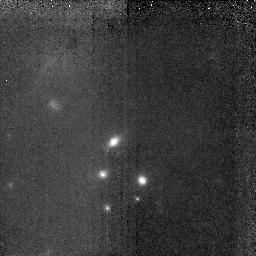
Target: LBDS53W091. Instrument: NICMOS/NIC2. Filter: F160W. Exposure: 2.8 h. Observation ID: n4v5010x0

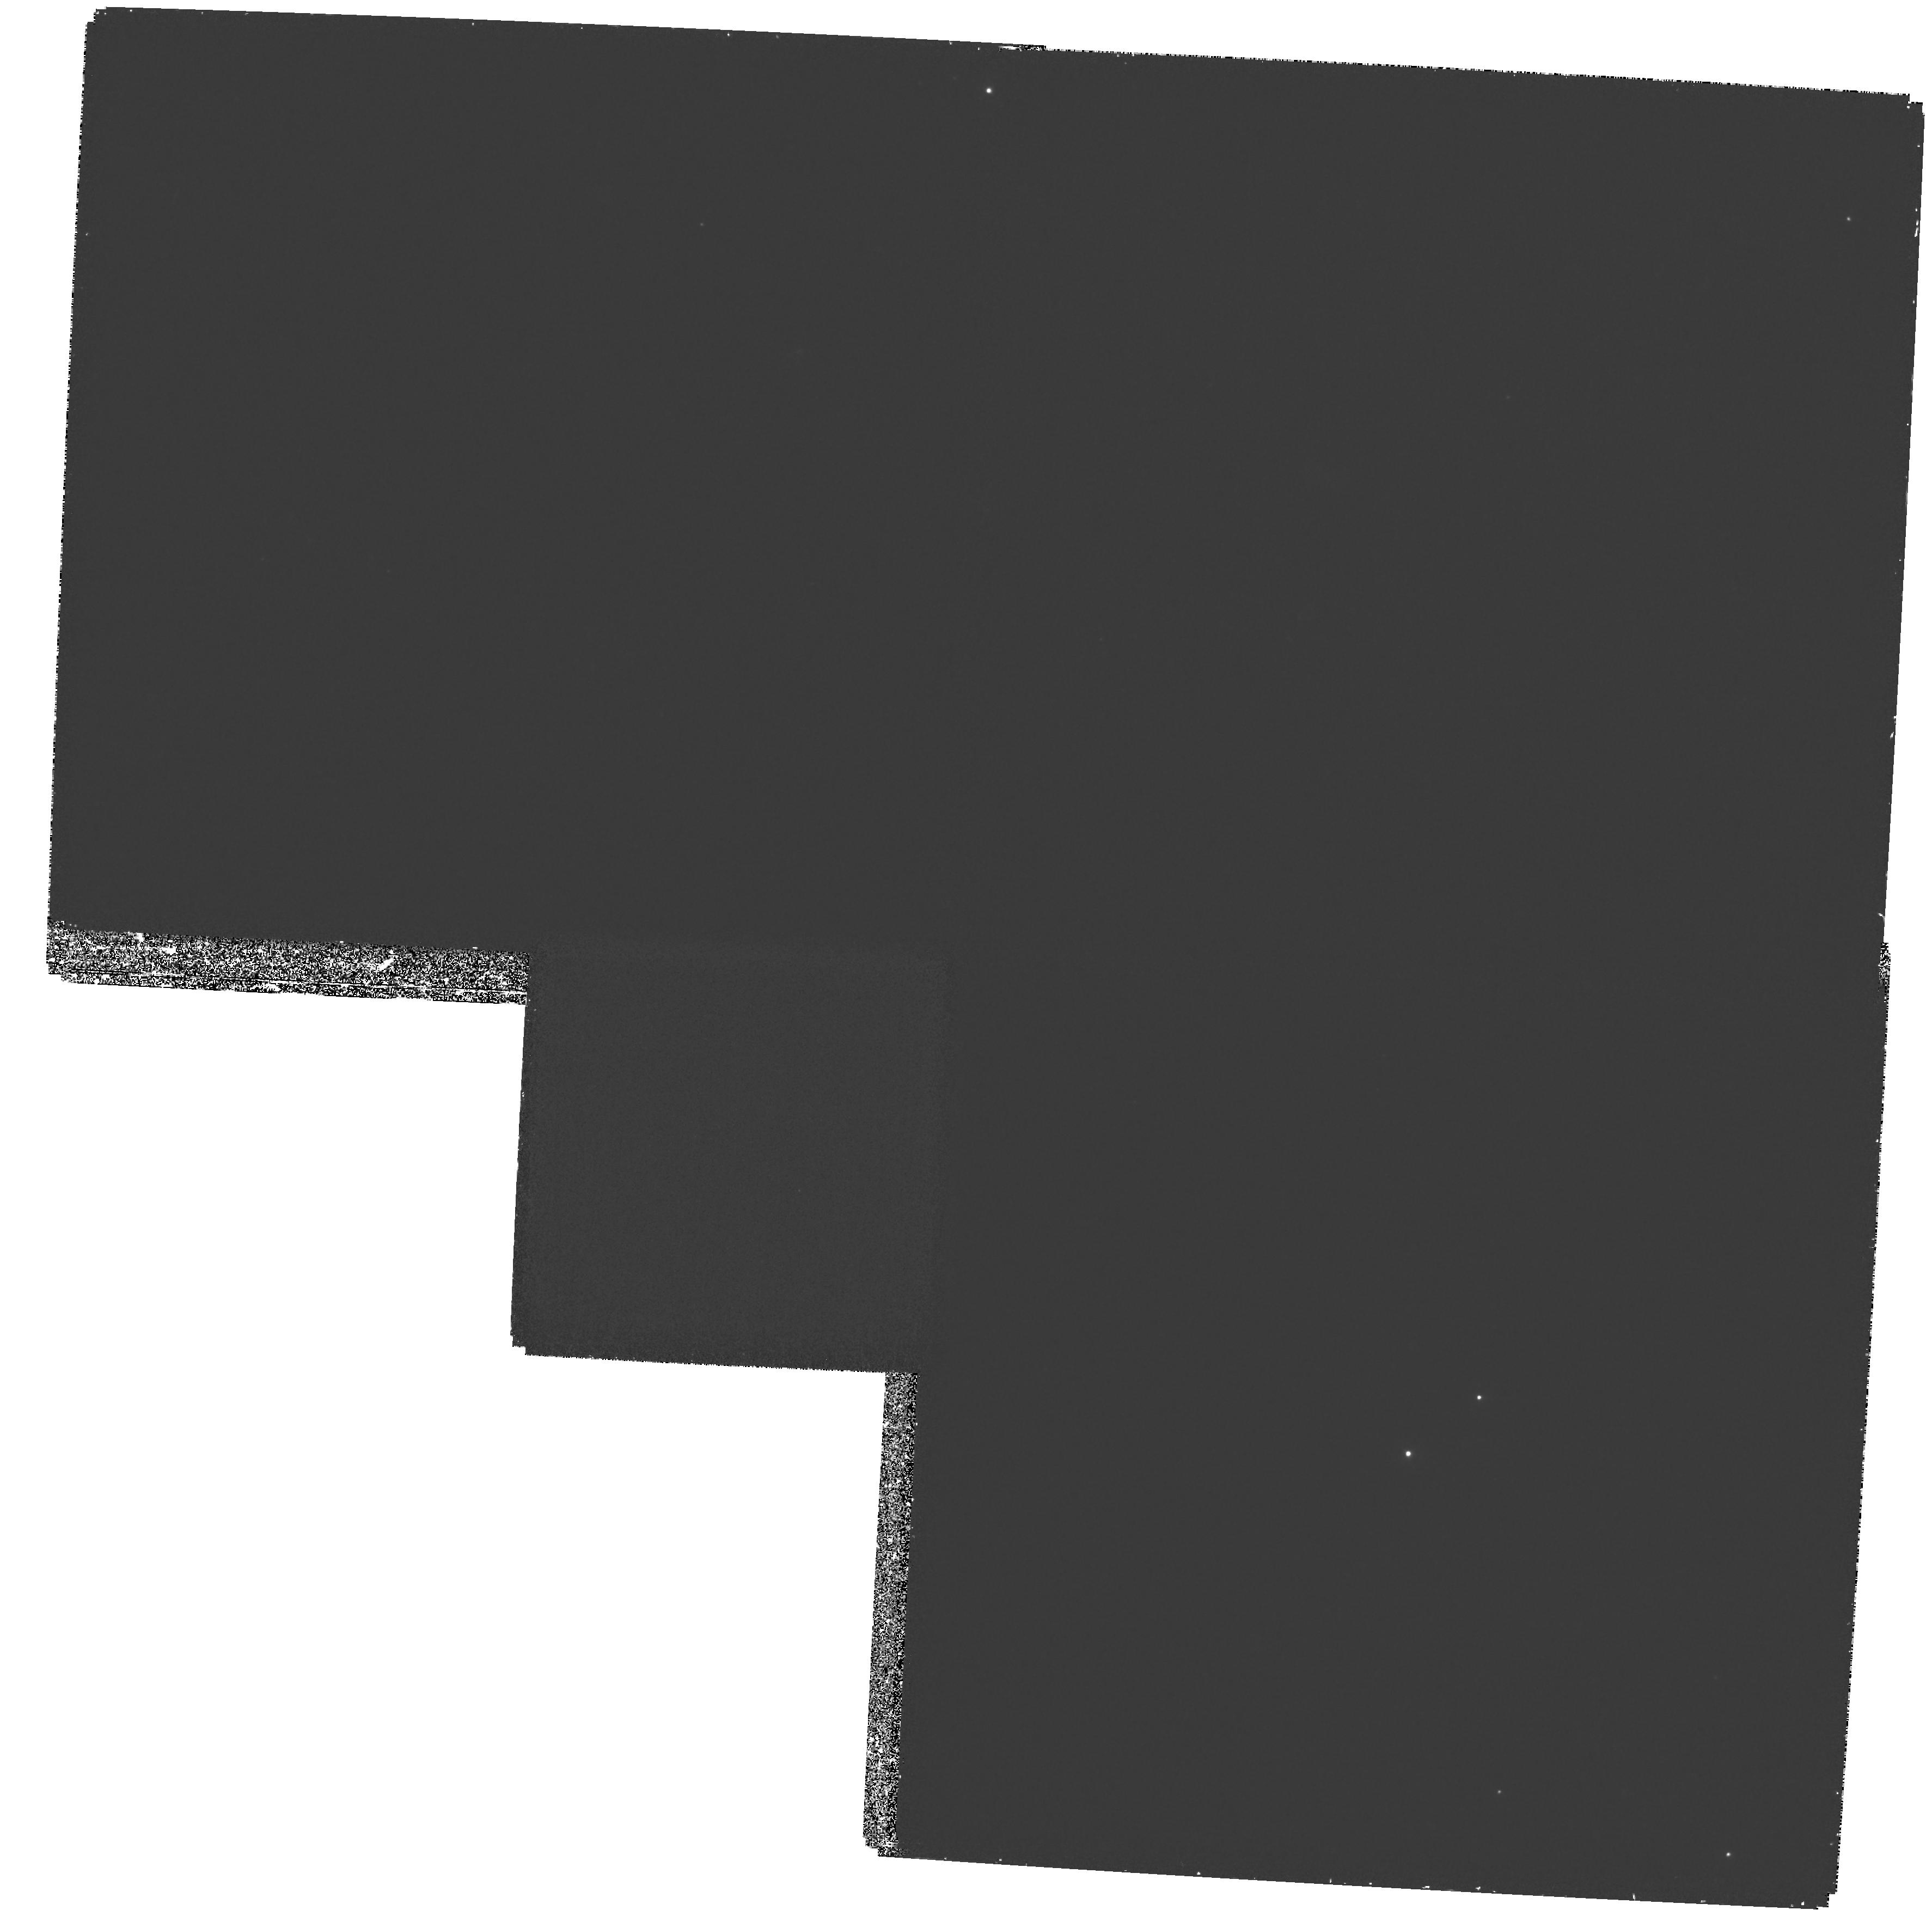
Target: LBDS53W091.WFPC2. Instrument: WFPC2/PC. Filter: F300W. Exposure: 3.3 h. Observation ID: hst_7174_02_wfpc2_pc_f300w_u4v502

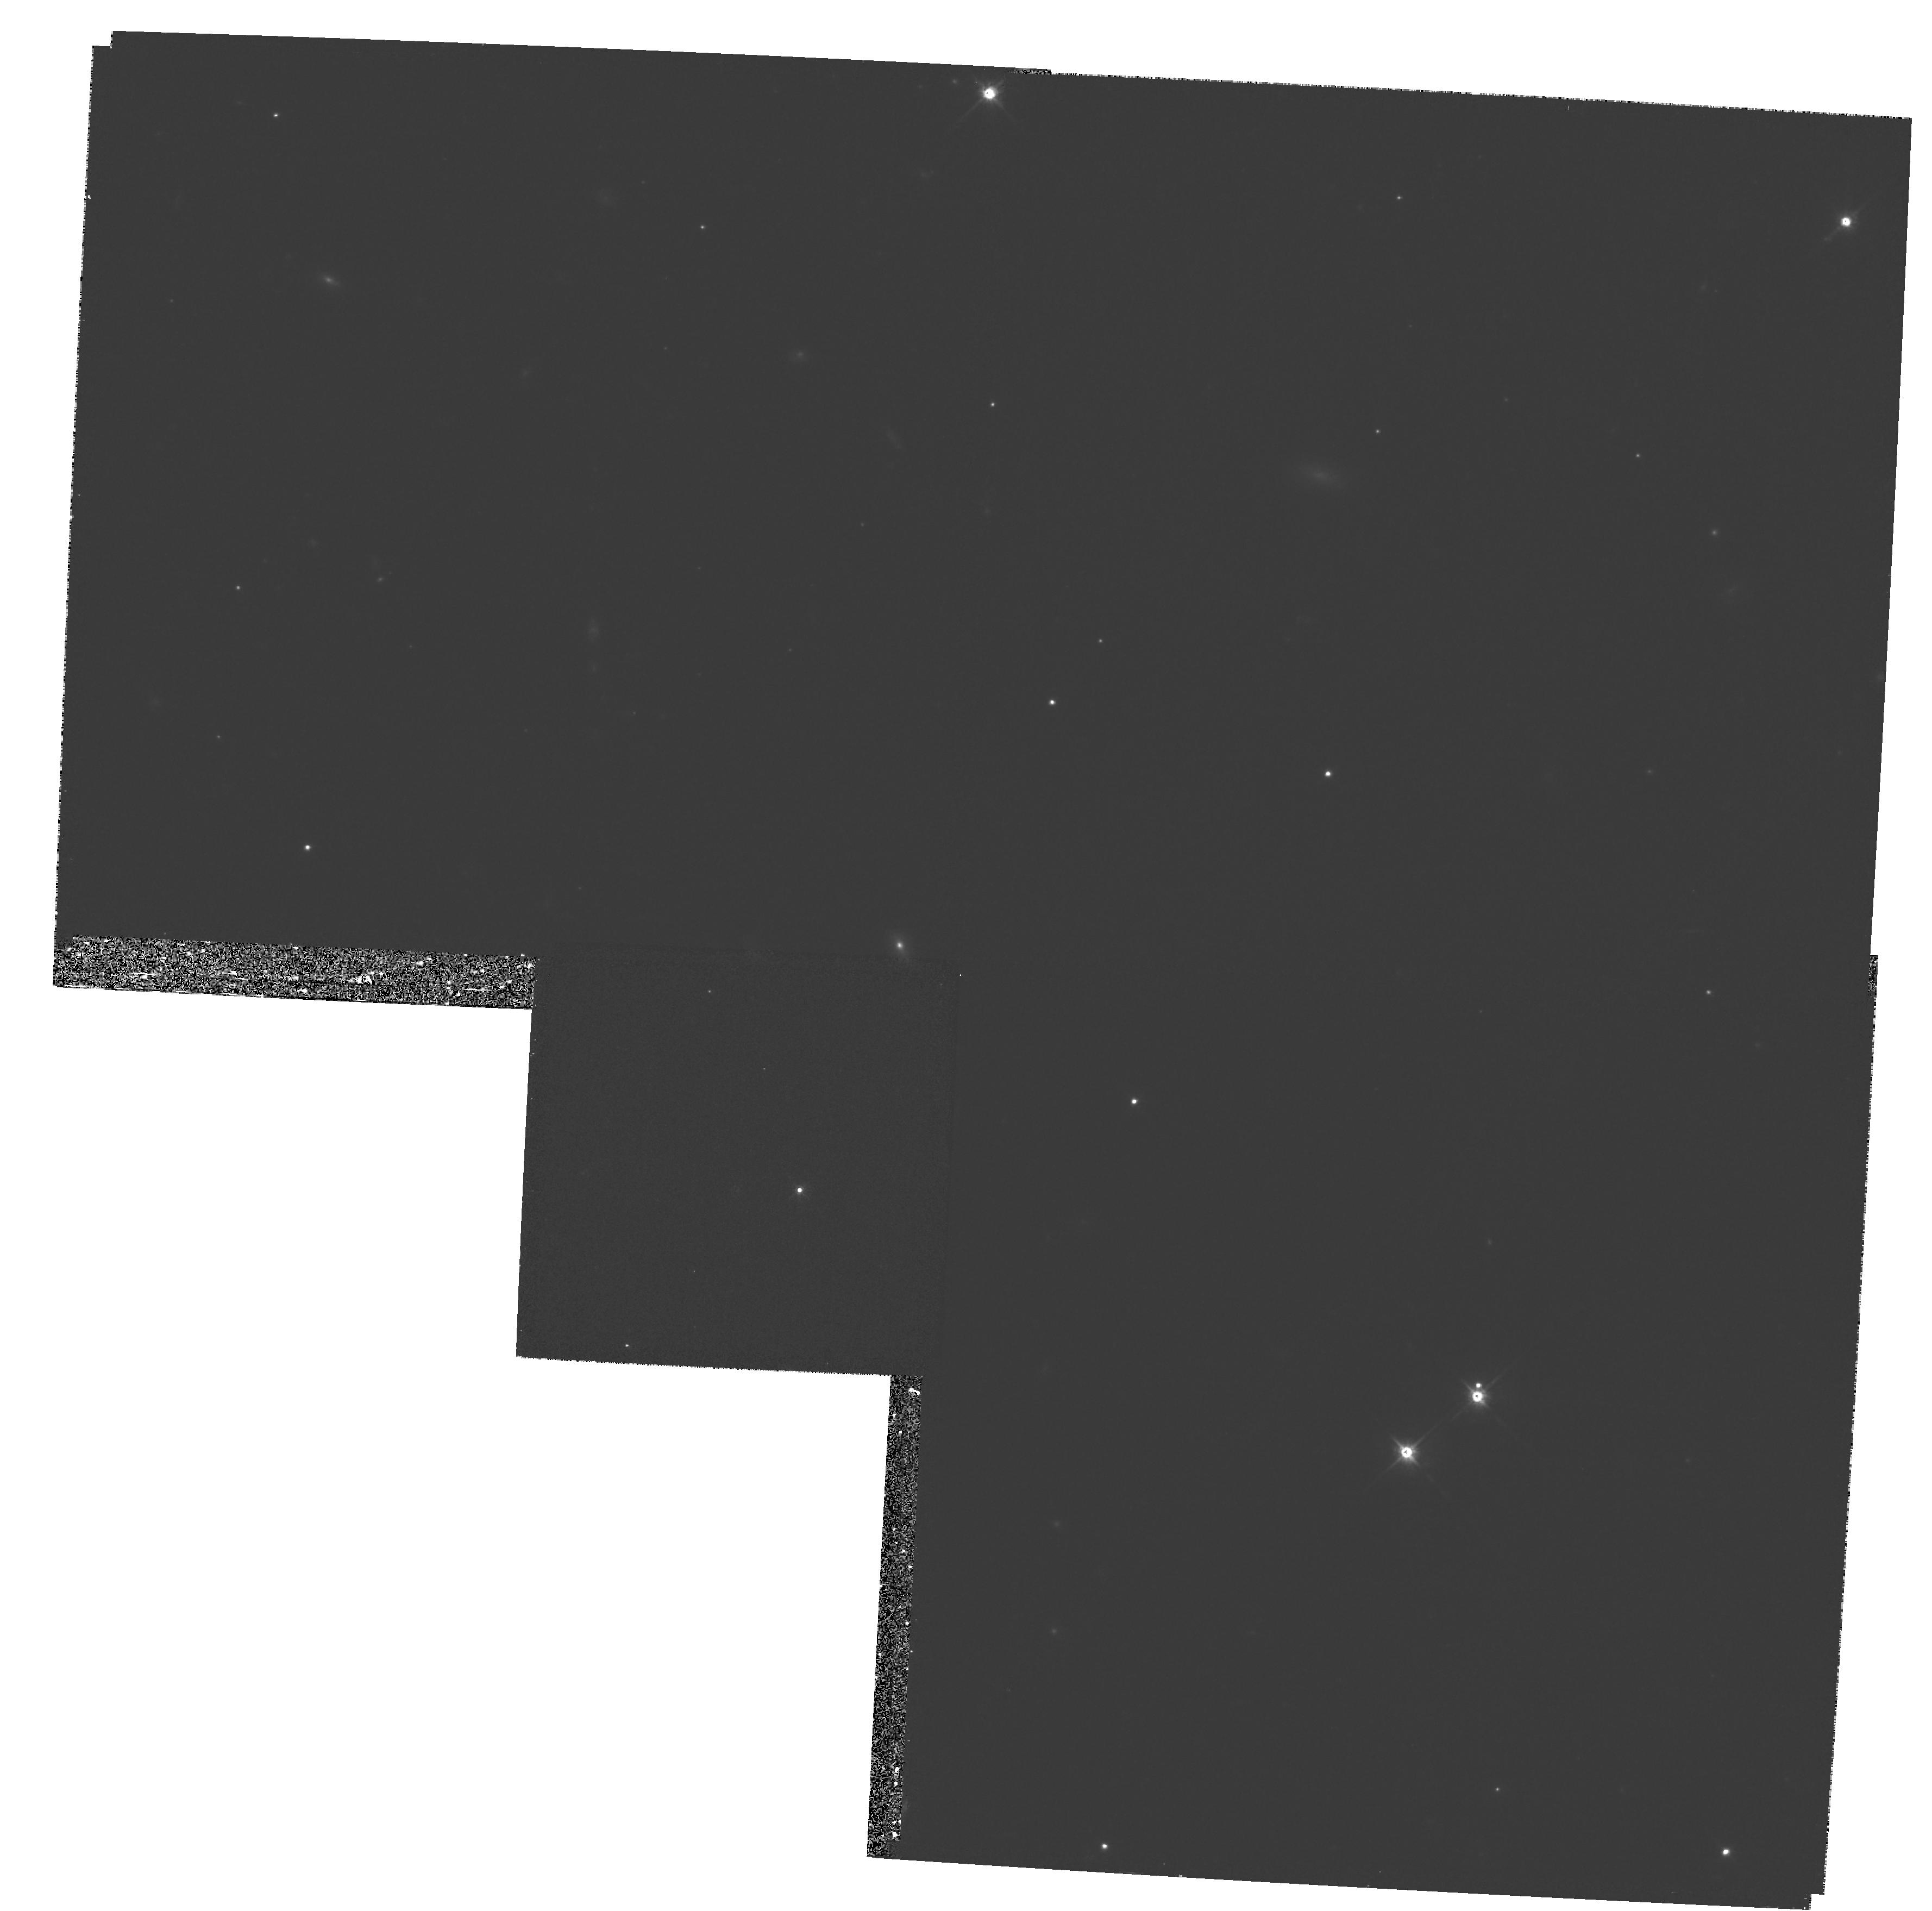
Target: LBDS53W091.WFPC2. Instrument: WFPC2/PC. Filter: F814W. Exposure: 27 min. Observation ID: hst_7174_01_wfpc2_pc_f814w_u4v501

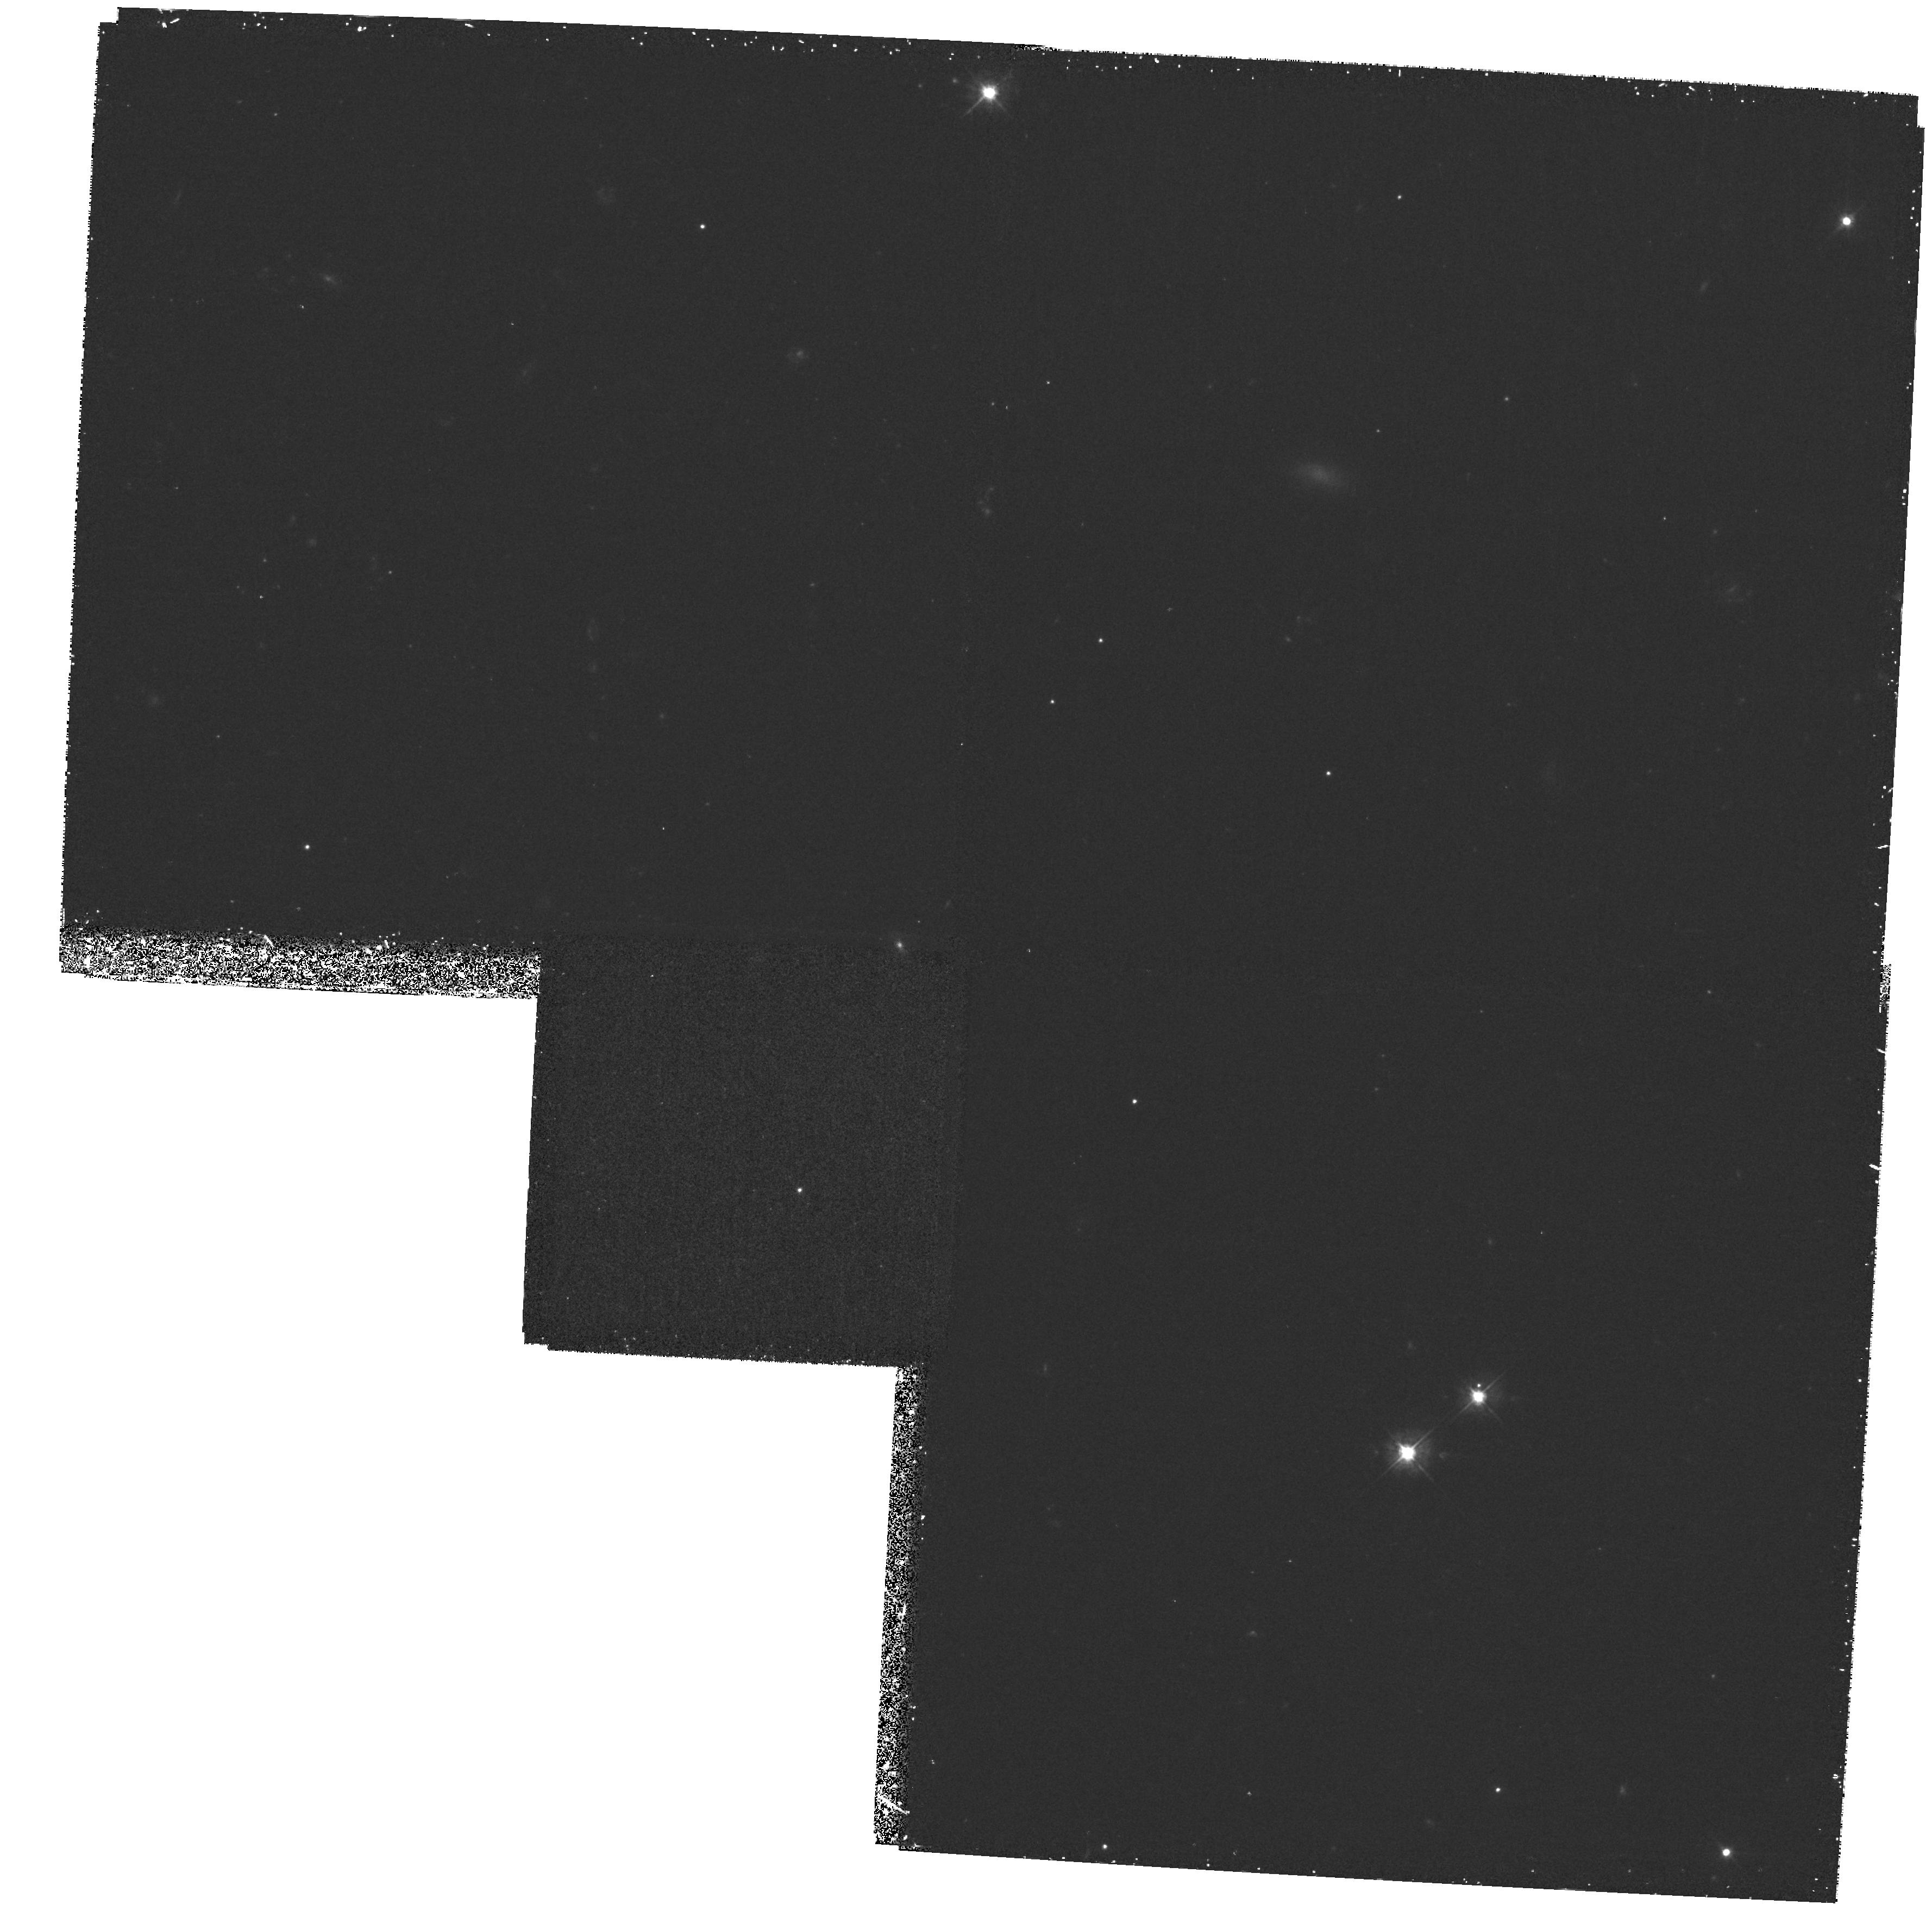
Target: LBDS53W091.WFPC2. Instrument: WFPC2/PC. Filter: F450W. Exposure: 1.1 h. Observation ID: hst_7174_01_wfpc2_pc_f450w_u4v501

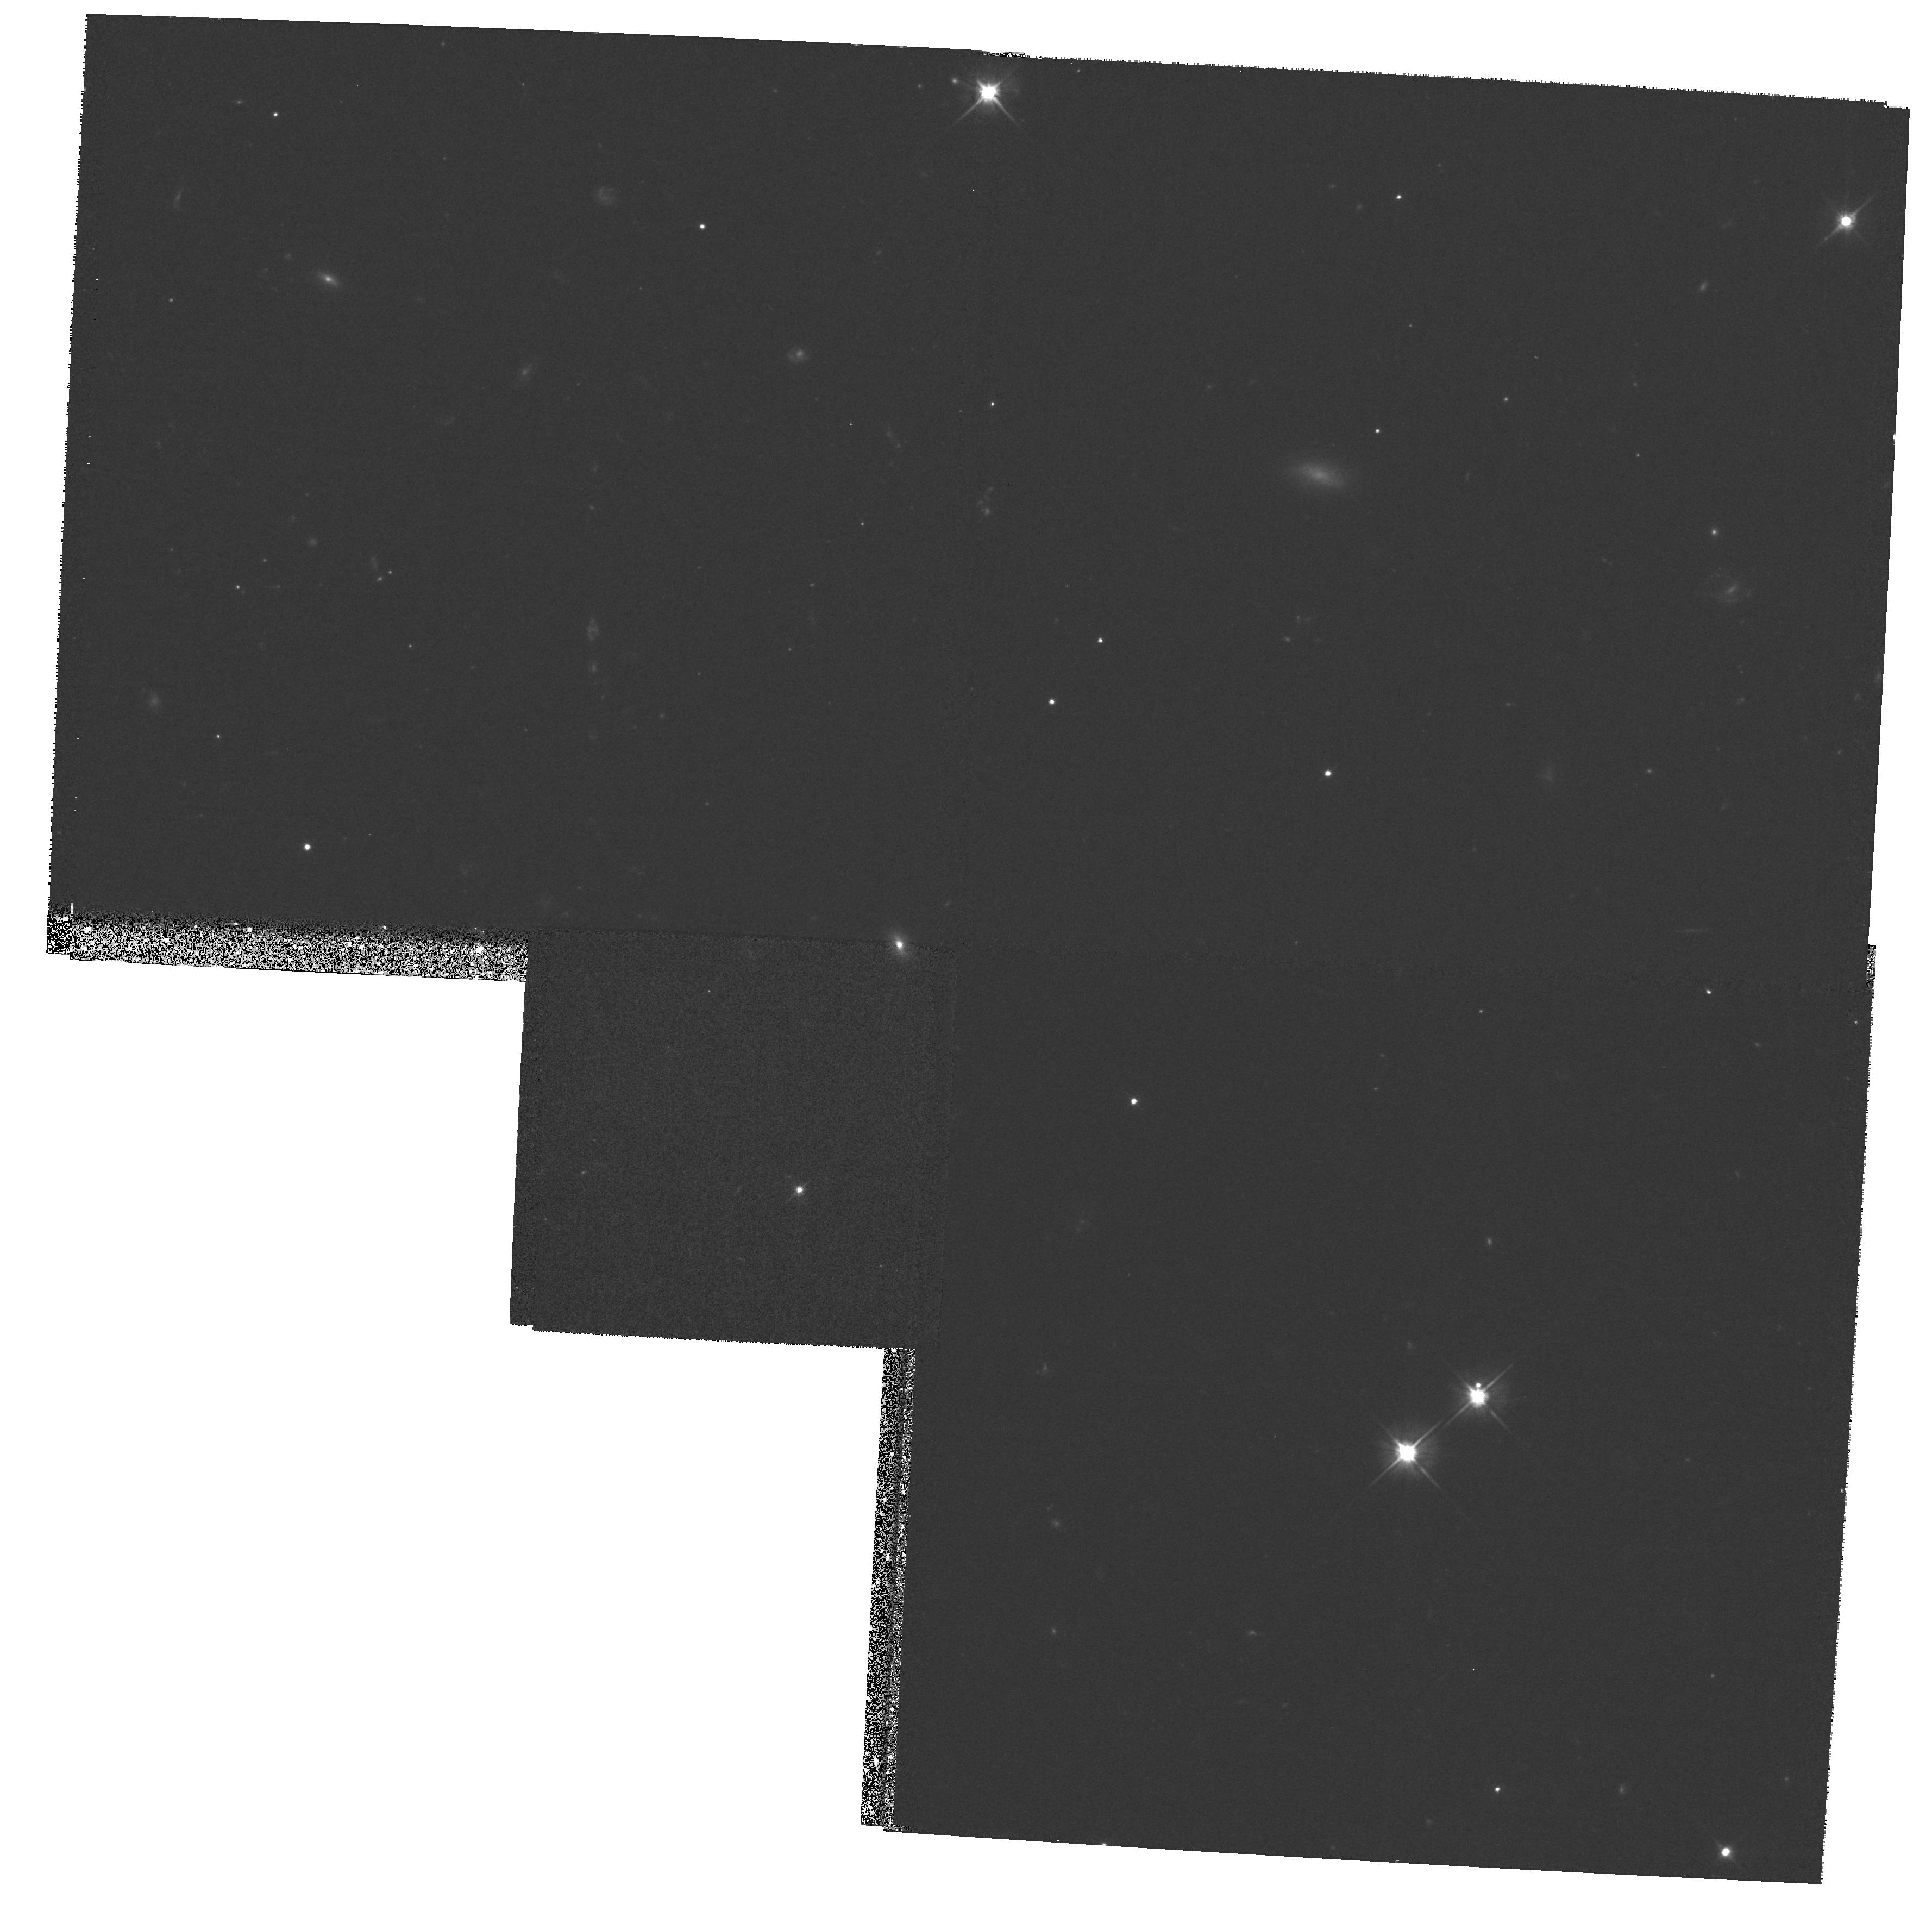
Target: LBDS53W091.WFPC2. Instrument: WFPC2/PC. Filter: F606W. Exposure: 27 min. Observation ID: hst_7174_01_wfpc2_pc_f606w_u4v501

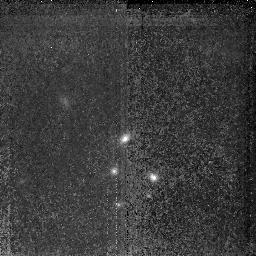
Target: LBDS53W091. Instrument: NICMOS/NIC2. Filter: F160W. Exposure: 4.2 h. Observation ID: n4v5021d0

LBDS 53W091: A CLUSTER OF OLD, RED GALAXIES (PI: Spinrad, Hyron)

This distant cluster or group of red E (z=1.55) are representative of the oldest stellar systems we can glimpse at their "middle age"; we are interested in their morphologies. One prospect with NICMOS observations is to simultaneously measure the passive evolutionary brightening and the cosmological Tolman (1+z)^-4 surface brightness changes compared to relatively nearby E clusters. In addition to the NICMOS IDT members, the collaborators on this investigation are Arjun Dey (KPNO), Andrew Bunker, Daniel Stern (UC Berkeley), James Dunlop, John Peacock, Raul Jimenez (Edinburgh), Mark Dickinson (STScI) and Rogier Windhorst (Arizona State University).